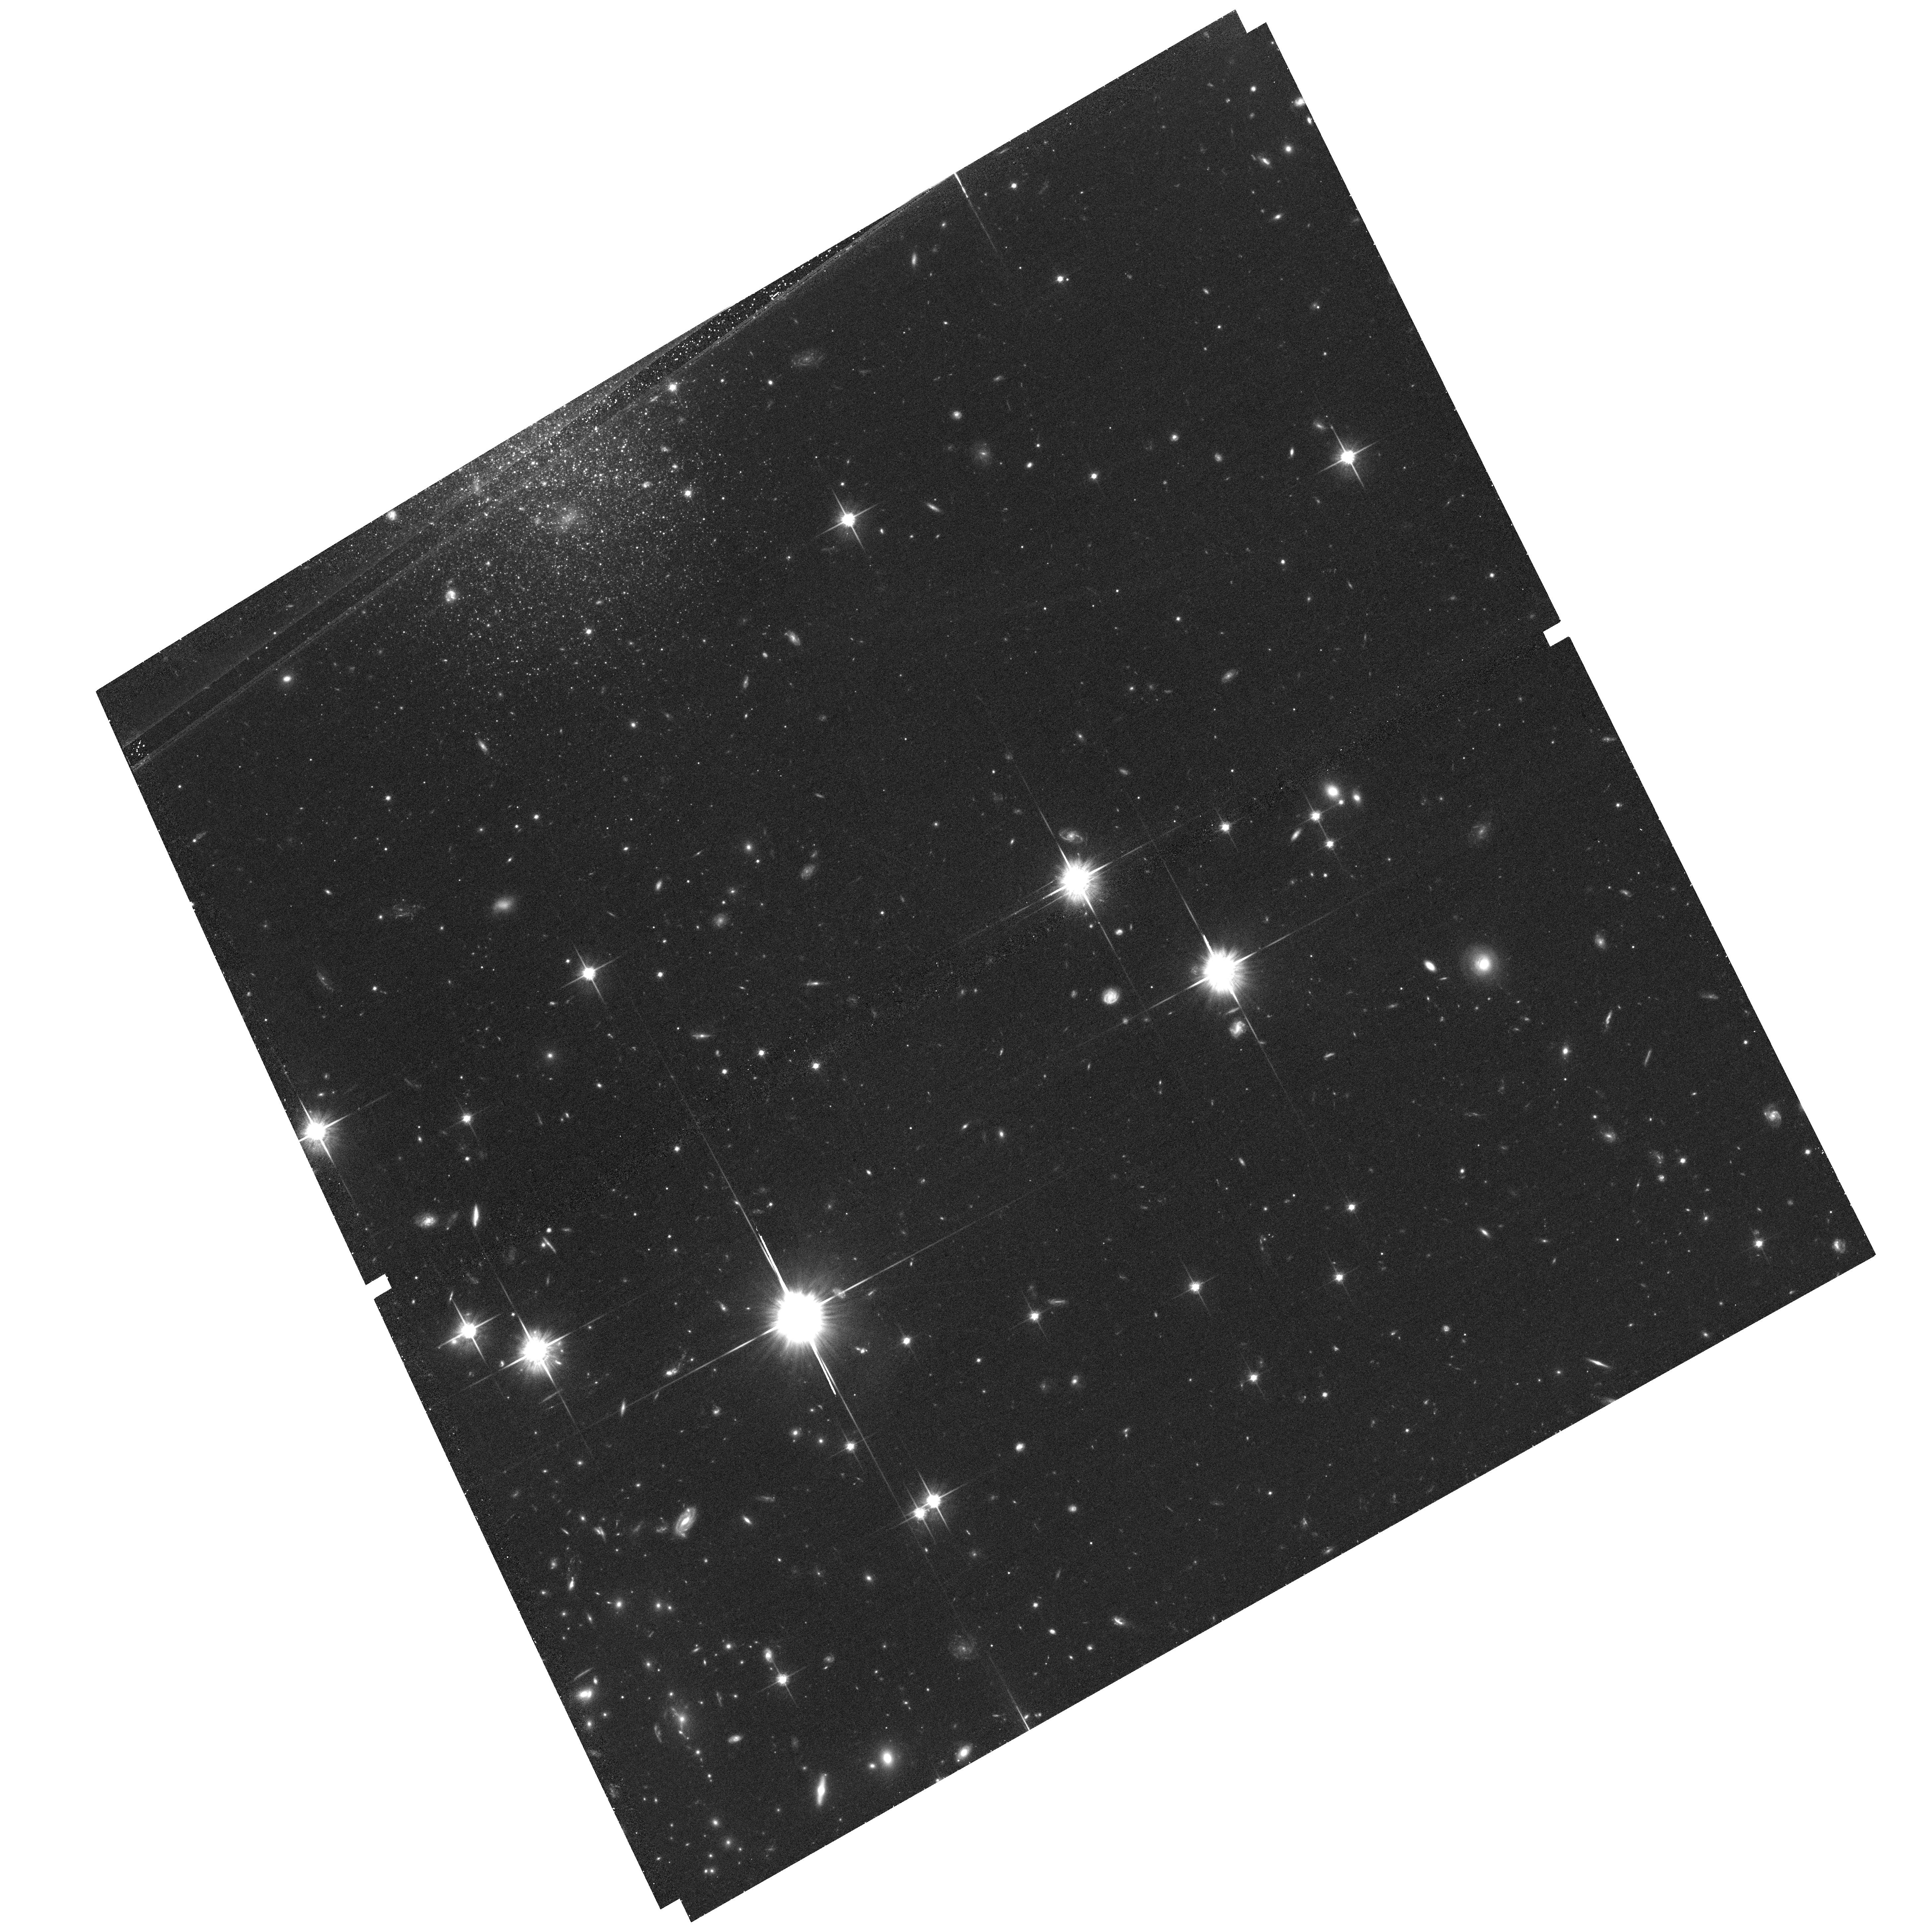
Target: PLCKG266.6-27.3-V02-COPY
Instrument: ACS/WFC
Filter: F814W
Exposure: 41 min
Observation ID: hst_12757_05_acs_wfc_f814w_jbvs05

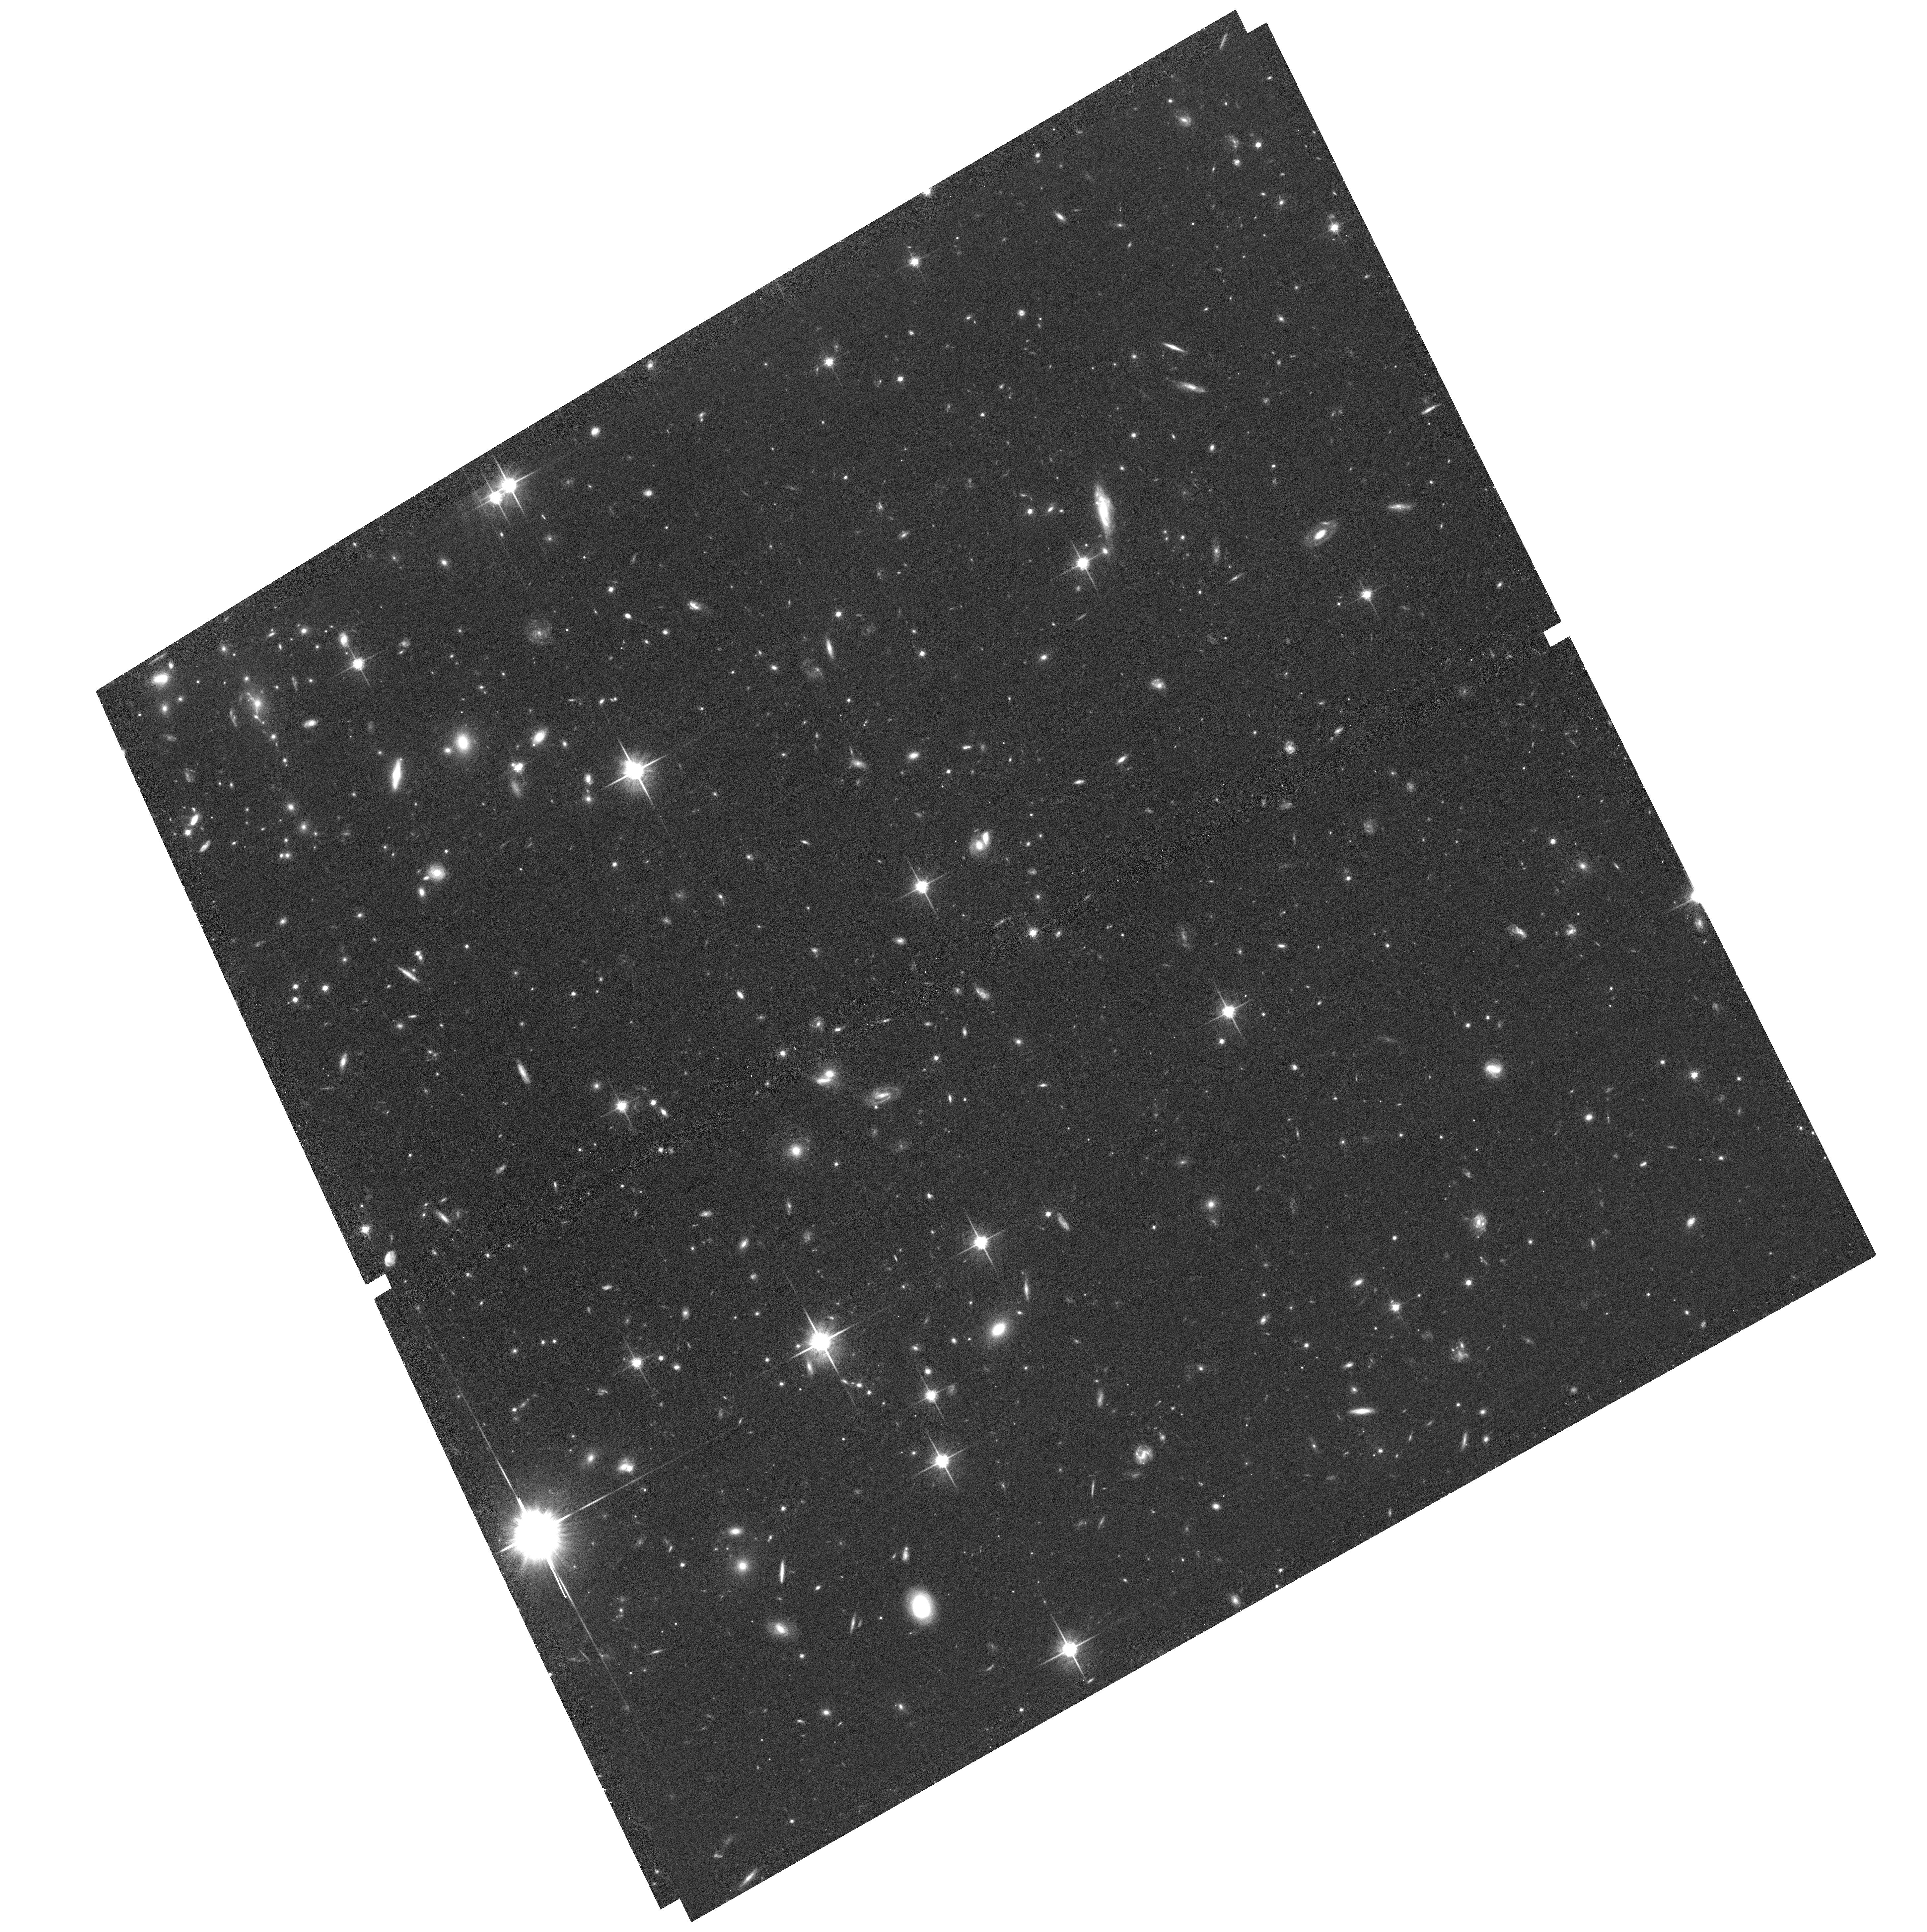
Target: PLCKG266.6-27.3-V04-COPY
Instrument: ACS/WFC
Filter: F814W
Exposure: 41 min
Observation ID: hst_12757_07_acs_wfc_f814w_jbvs07

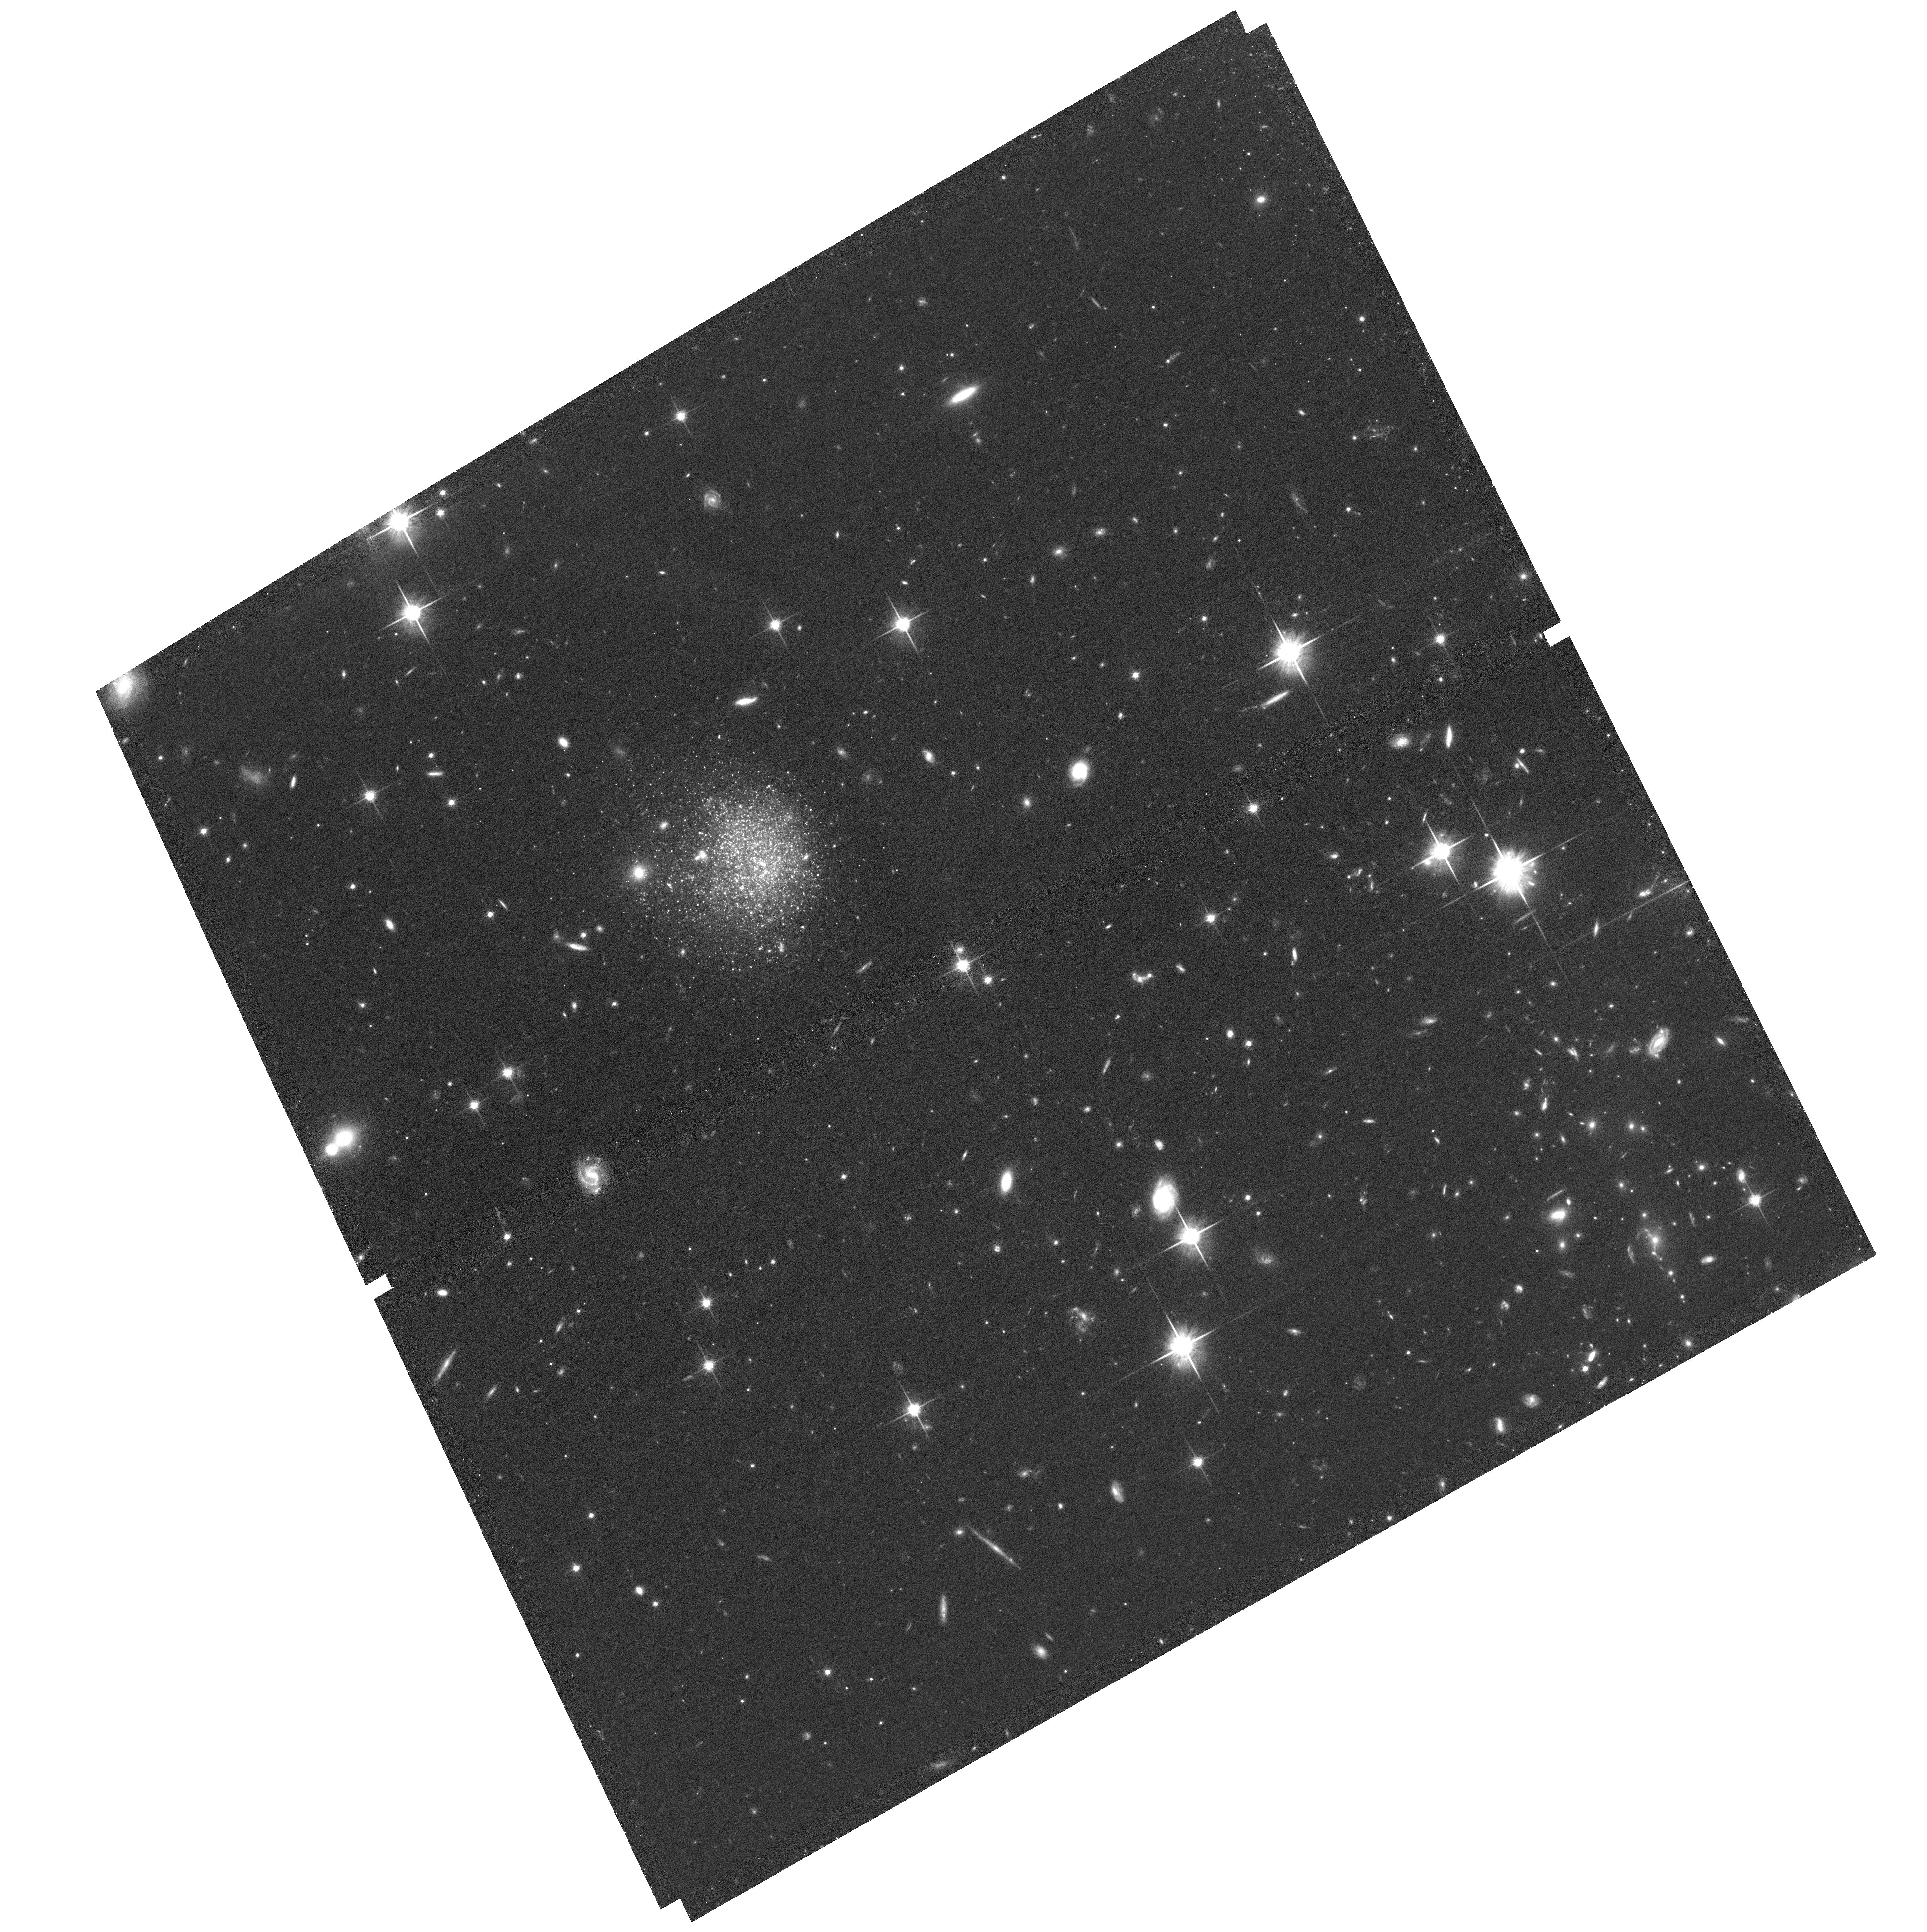
Target: PLCKG266.6-27.3-V03-COPY
Instrument: ACS/WFC
Filter: F814W
Exposure: 41 min
Observation ID: hst_12757_06_acs_wfc_f814w_jbvs06

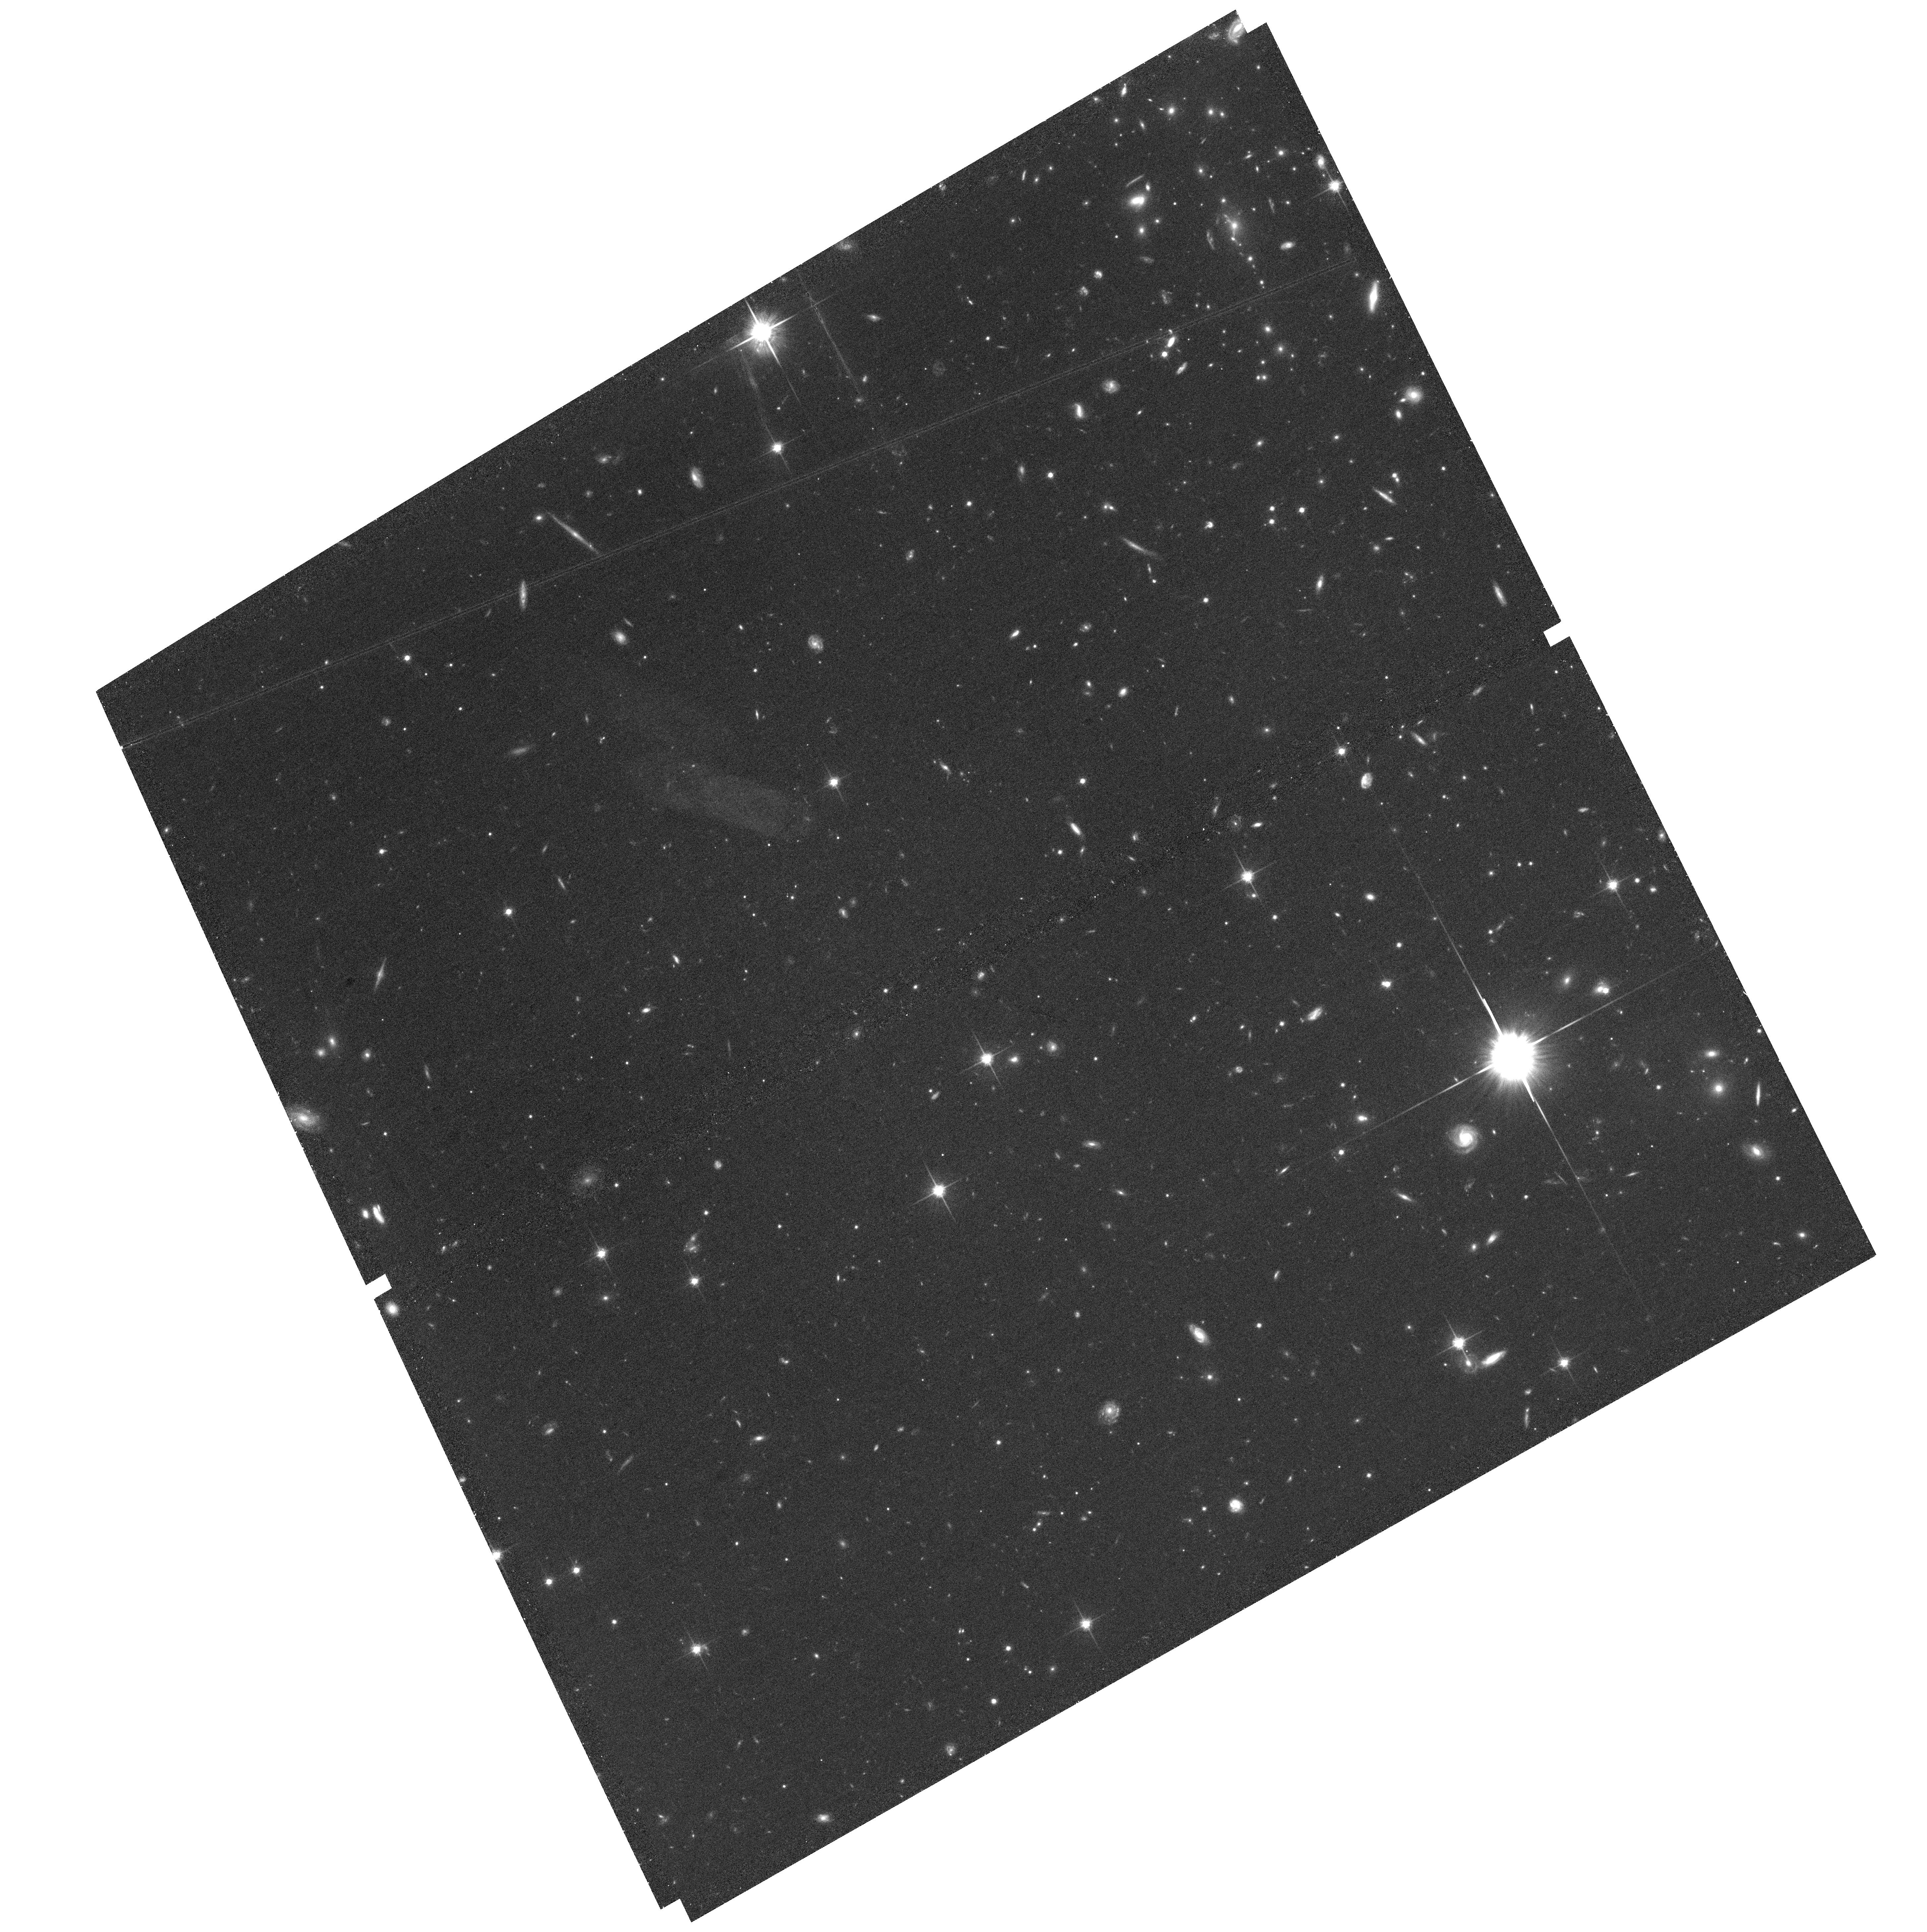
Target: PLCKG266.6-27.3-V05-COPY
Instrument: ACS/WFC
Filter: F814W
Exposure: 41 min
Observation ID: hst_12757_08_acs_wfc_f814w_jbvs08

A DETAILED CHANDRA/HST STUDY OF THE FIRST z approx 1 CLUSTER BLINDLY DISCOVERED IN THE PLANCK ALL SKY SURVEY (PI: Mazzotta, Pasquale)

PLCKG266.6-27.3 is the first Planck blindly discovered cluster of galaxies at z=1. Consistent with expectations for high z Planck-detected clusters, a 10ks XMM observation confirms that it is an exceptional system: with its L500=15 10^44 ergs^-1, T500=11.6\pm1.4keV, and M500=7.8\pm1.0 10^14 M it is the most luminous cluster known at z > 0.5 and one of the most (if not the most) massive cluster at redshift z>1. Furthermore, unlike other high redshift clusters, PLCKG266.6-27.3 is likely to be a relaxed system so potentially ideal to make accurate hydrostatic mass measurements. We propose a joint Chandra-HST observation of PLCKG266.6-27.3 to confirm the relaxed dynamical status and, for the first time, to compare weak lensing and hydrostatic measurements in a z=1 cluster.